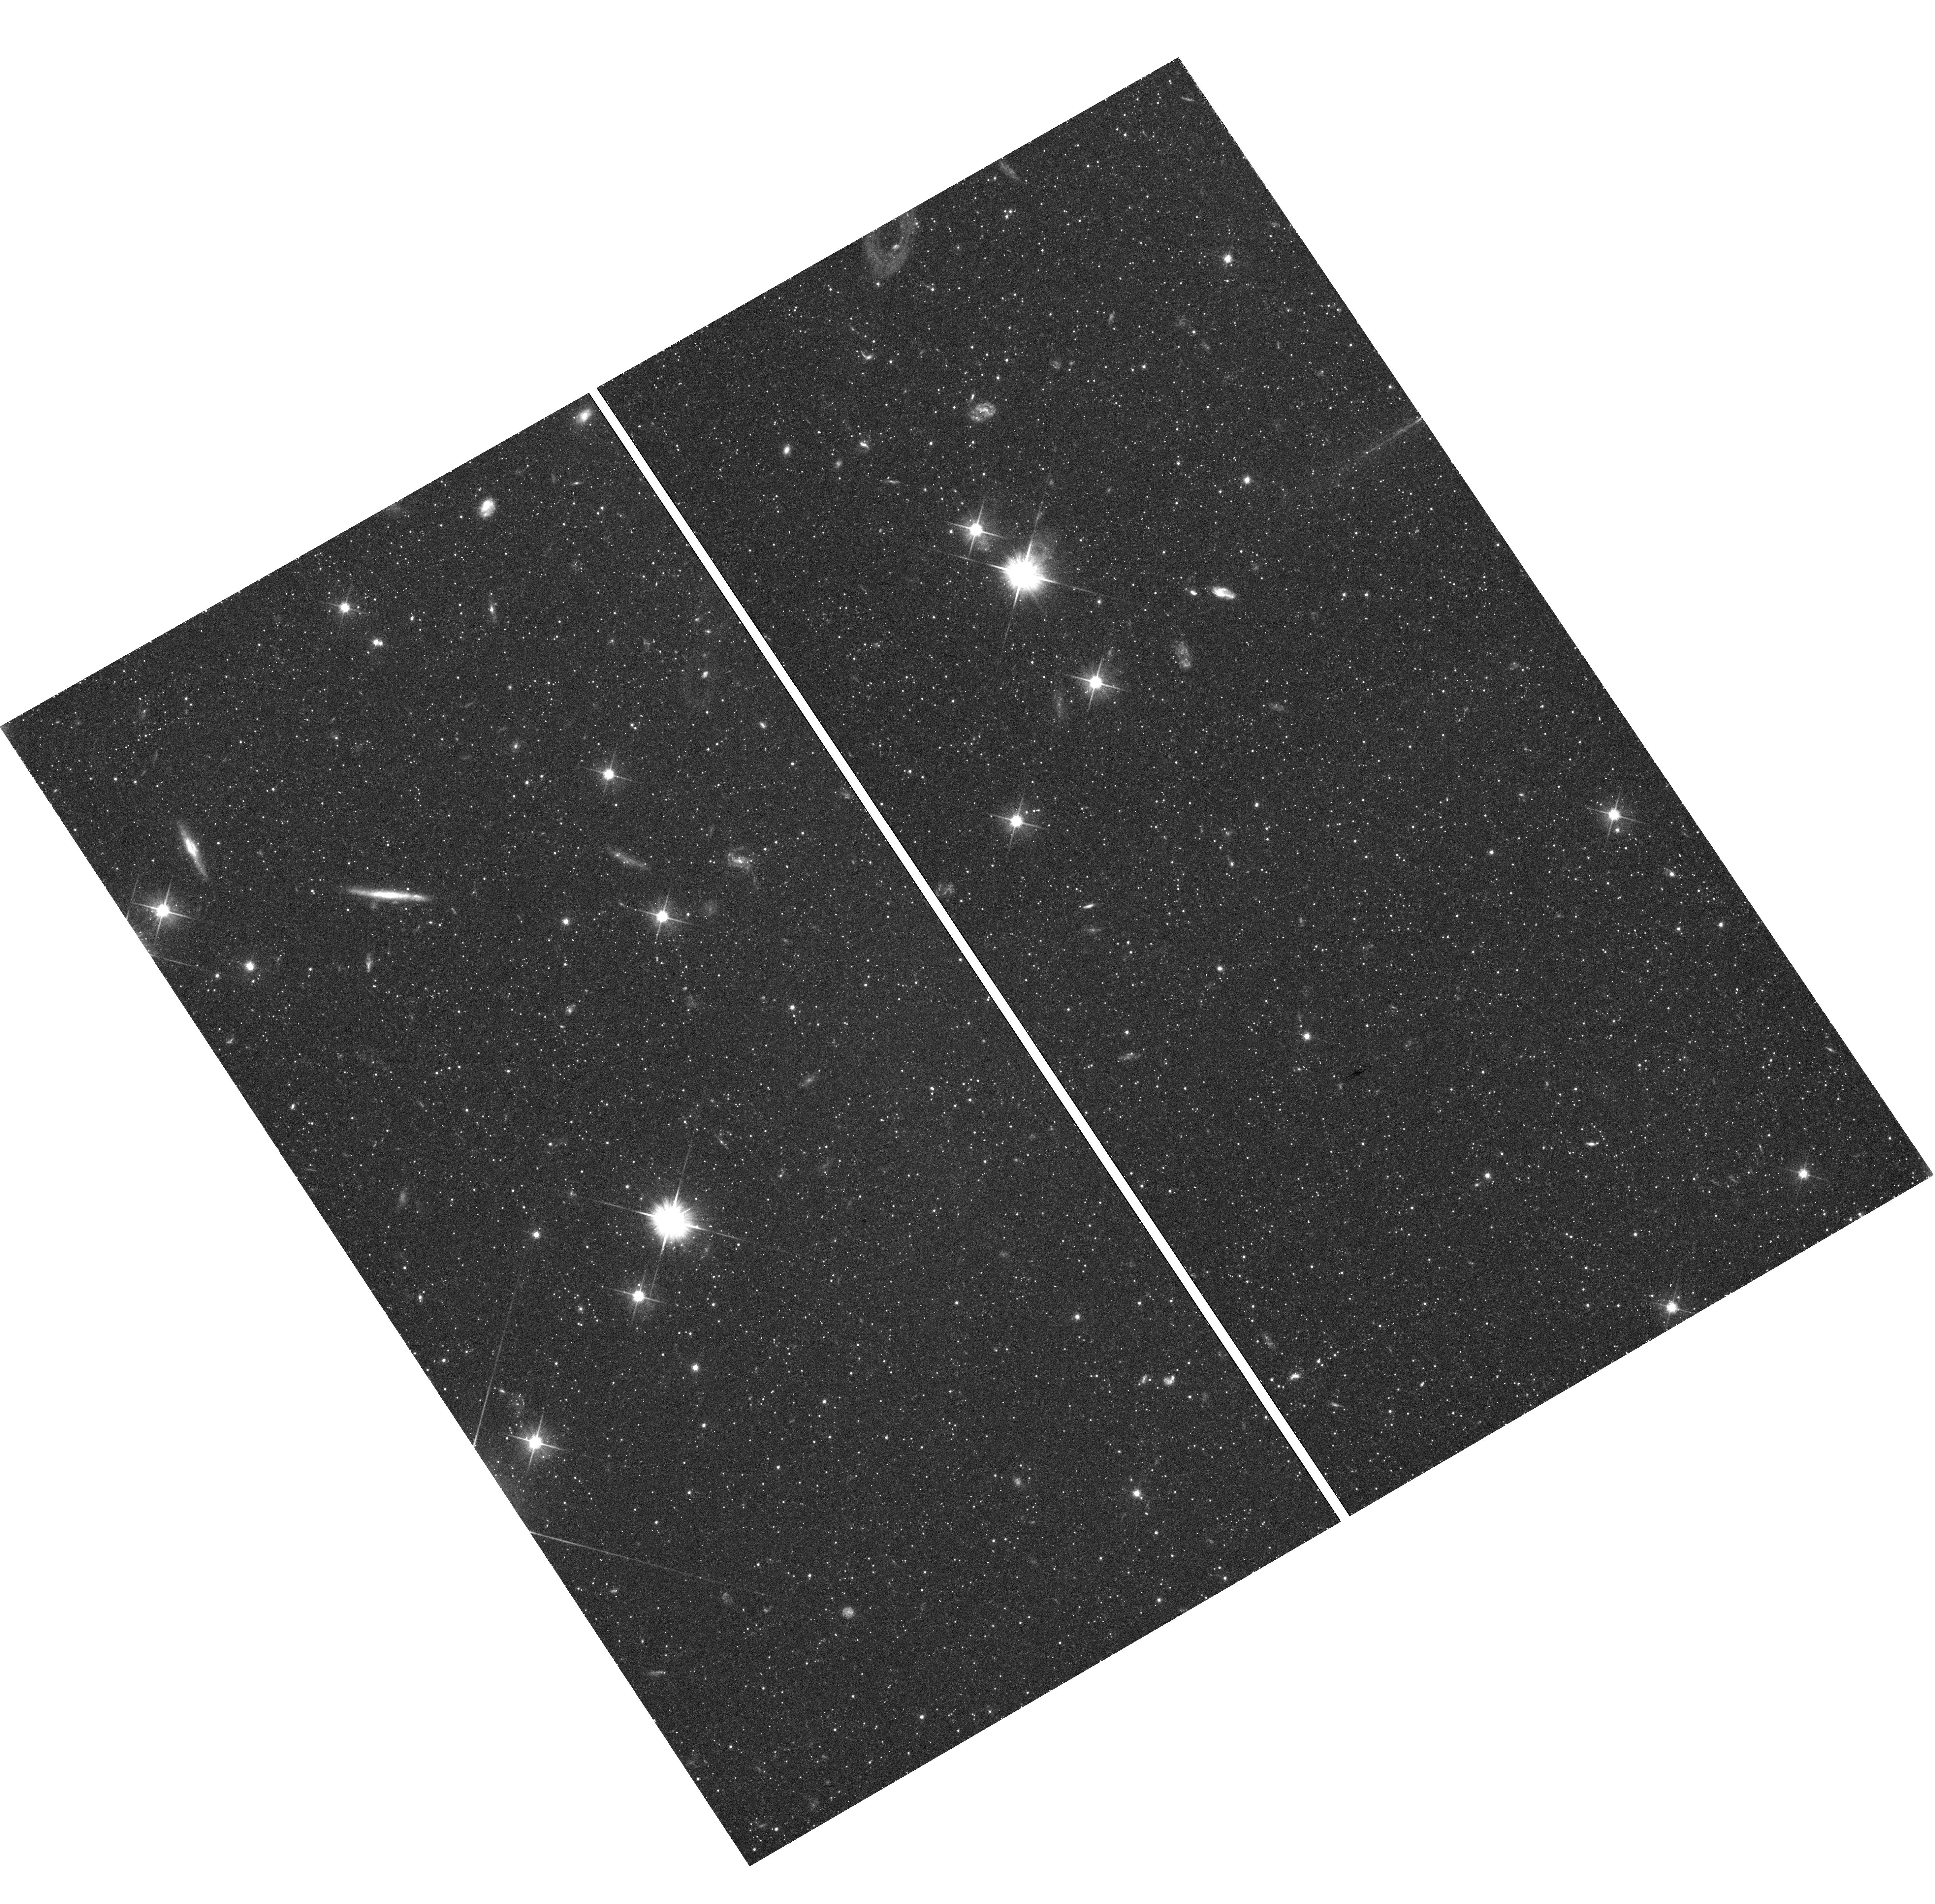
Target: field at RA 11.641°, Dec 40.660°
Instrument: WFC3/UVIS
Filter: F606W
Exposure: 44 min
Observation ID: hst_11684_04_wfc3_uvis_f606w_ib4404

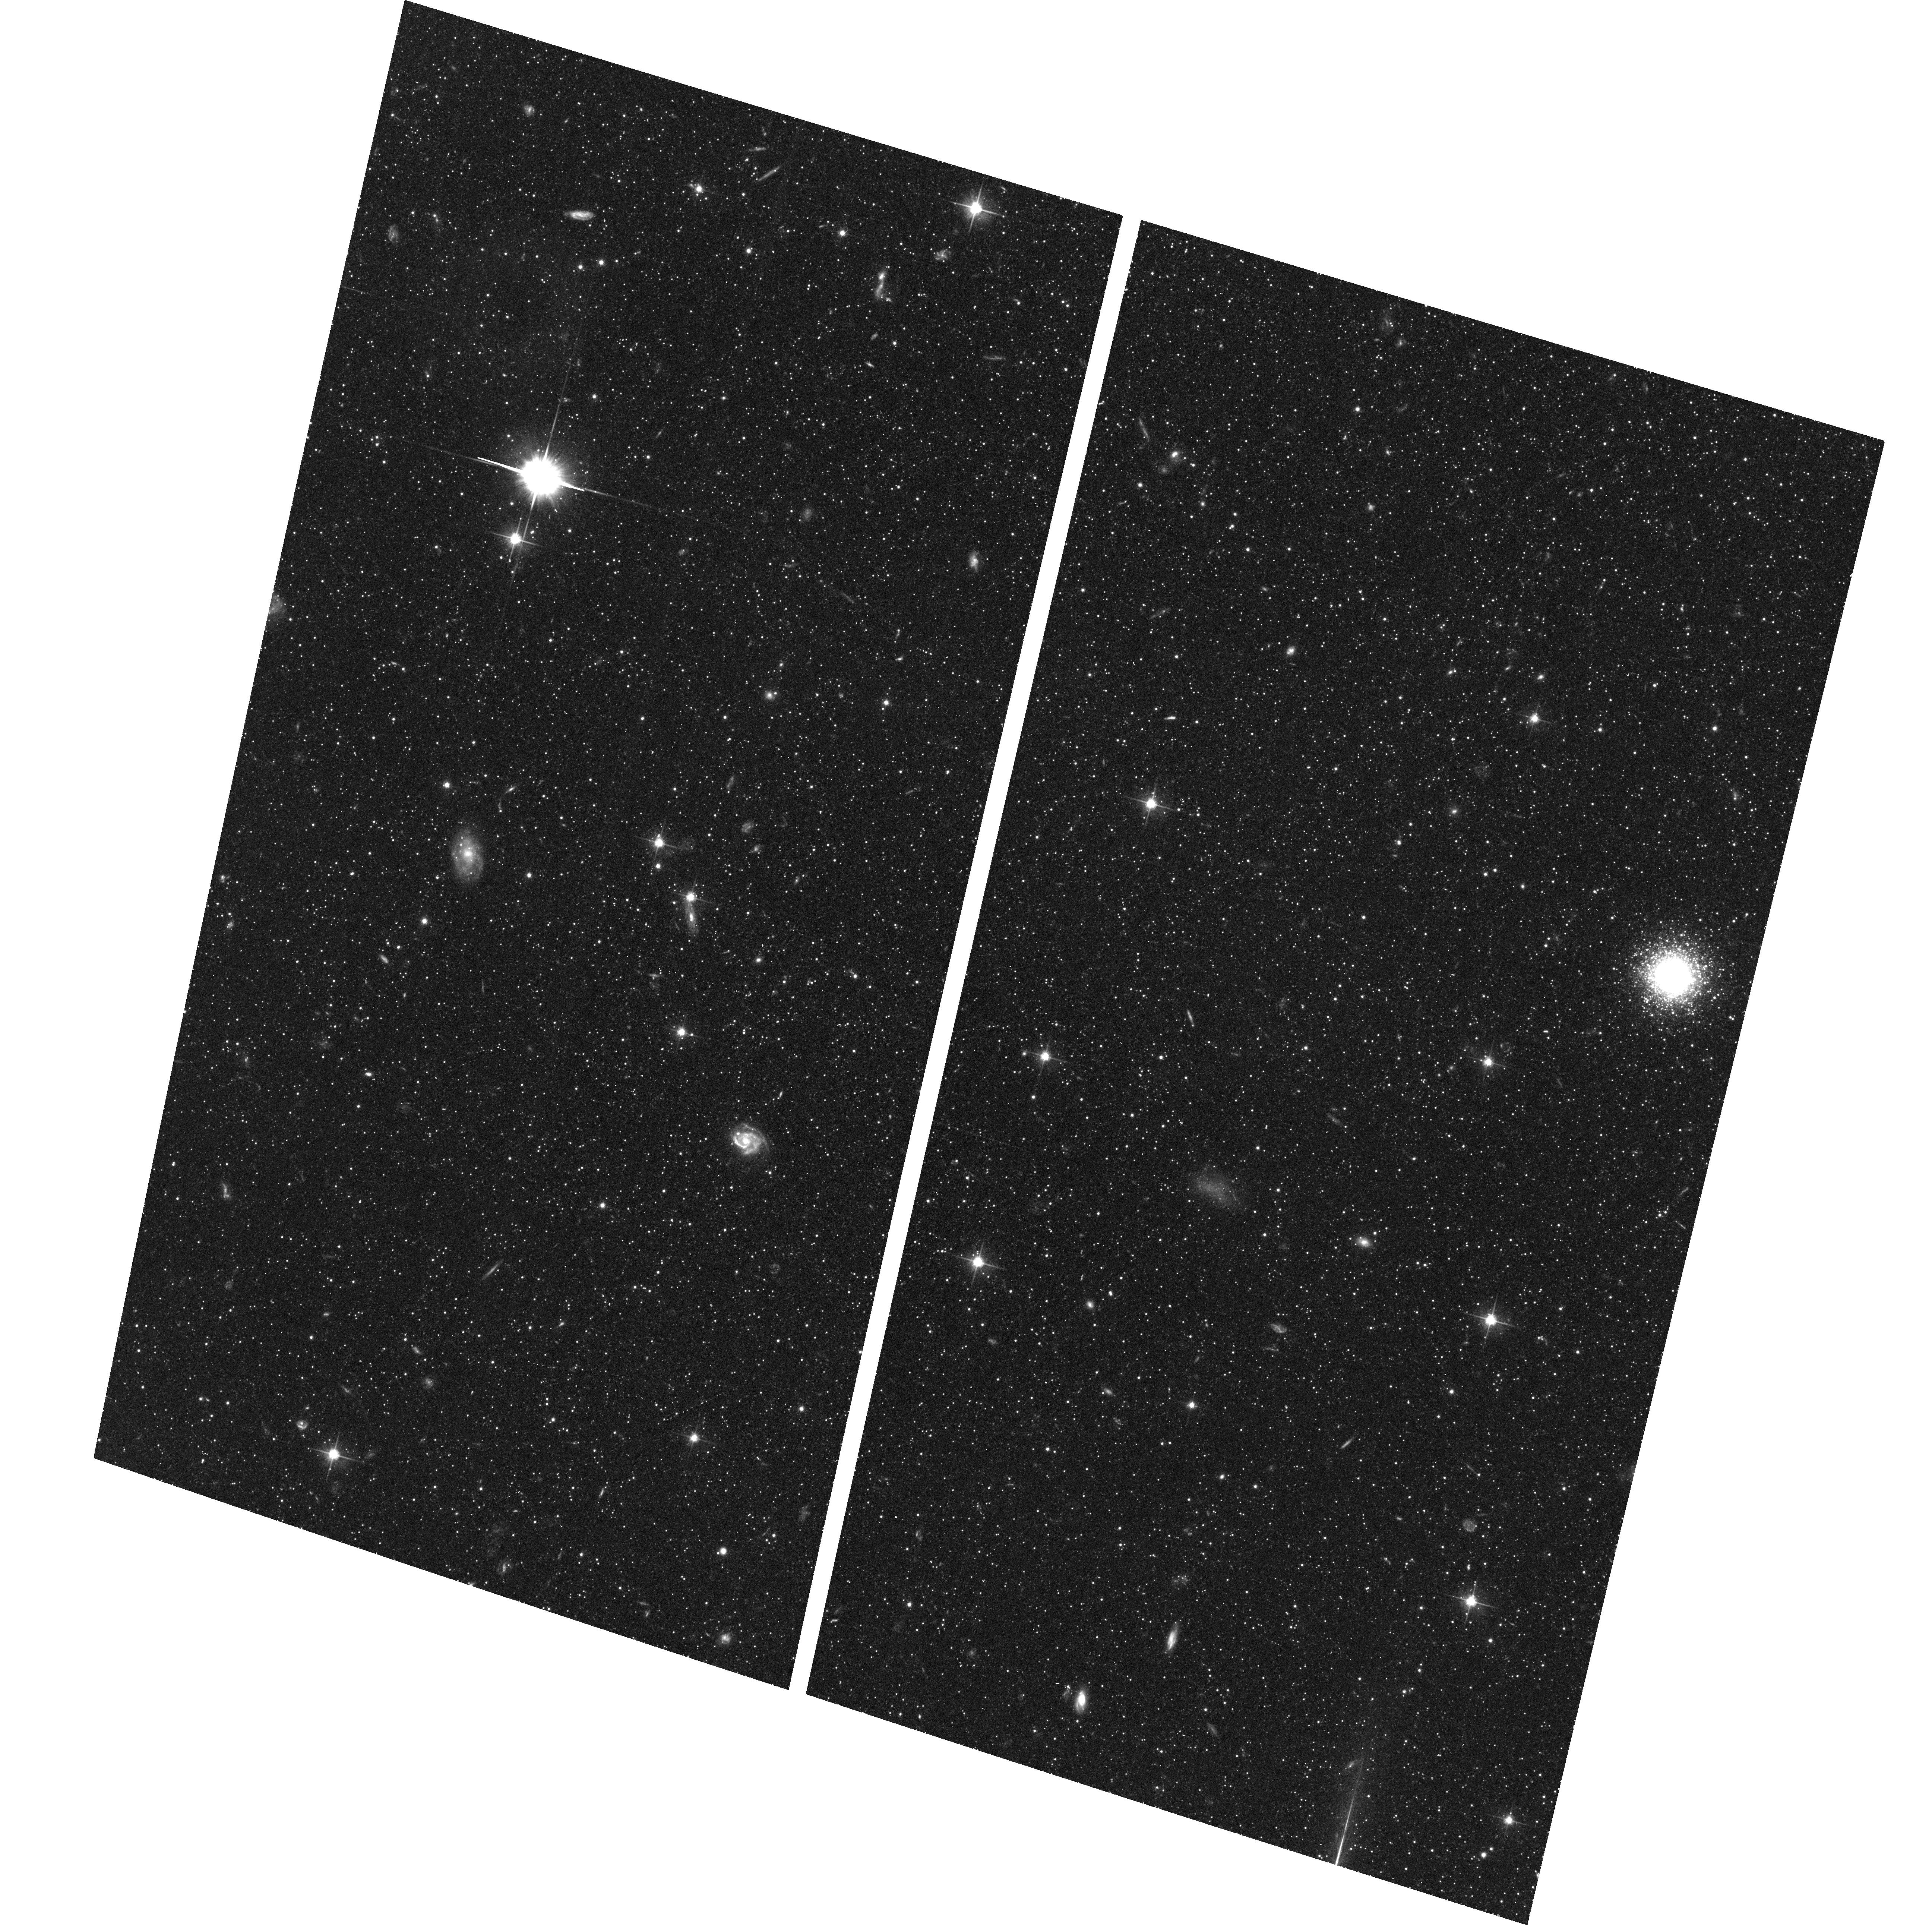
Target: M31-SPHEROID2
Instrument: ACS/WFC
Filter: F606W
Exposure: 43 min
Observation ID: hst_11684_04_acs_wfc_f606w_jb4404

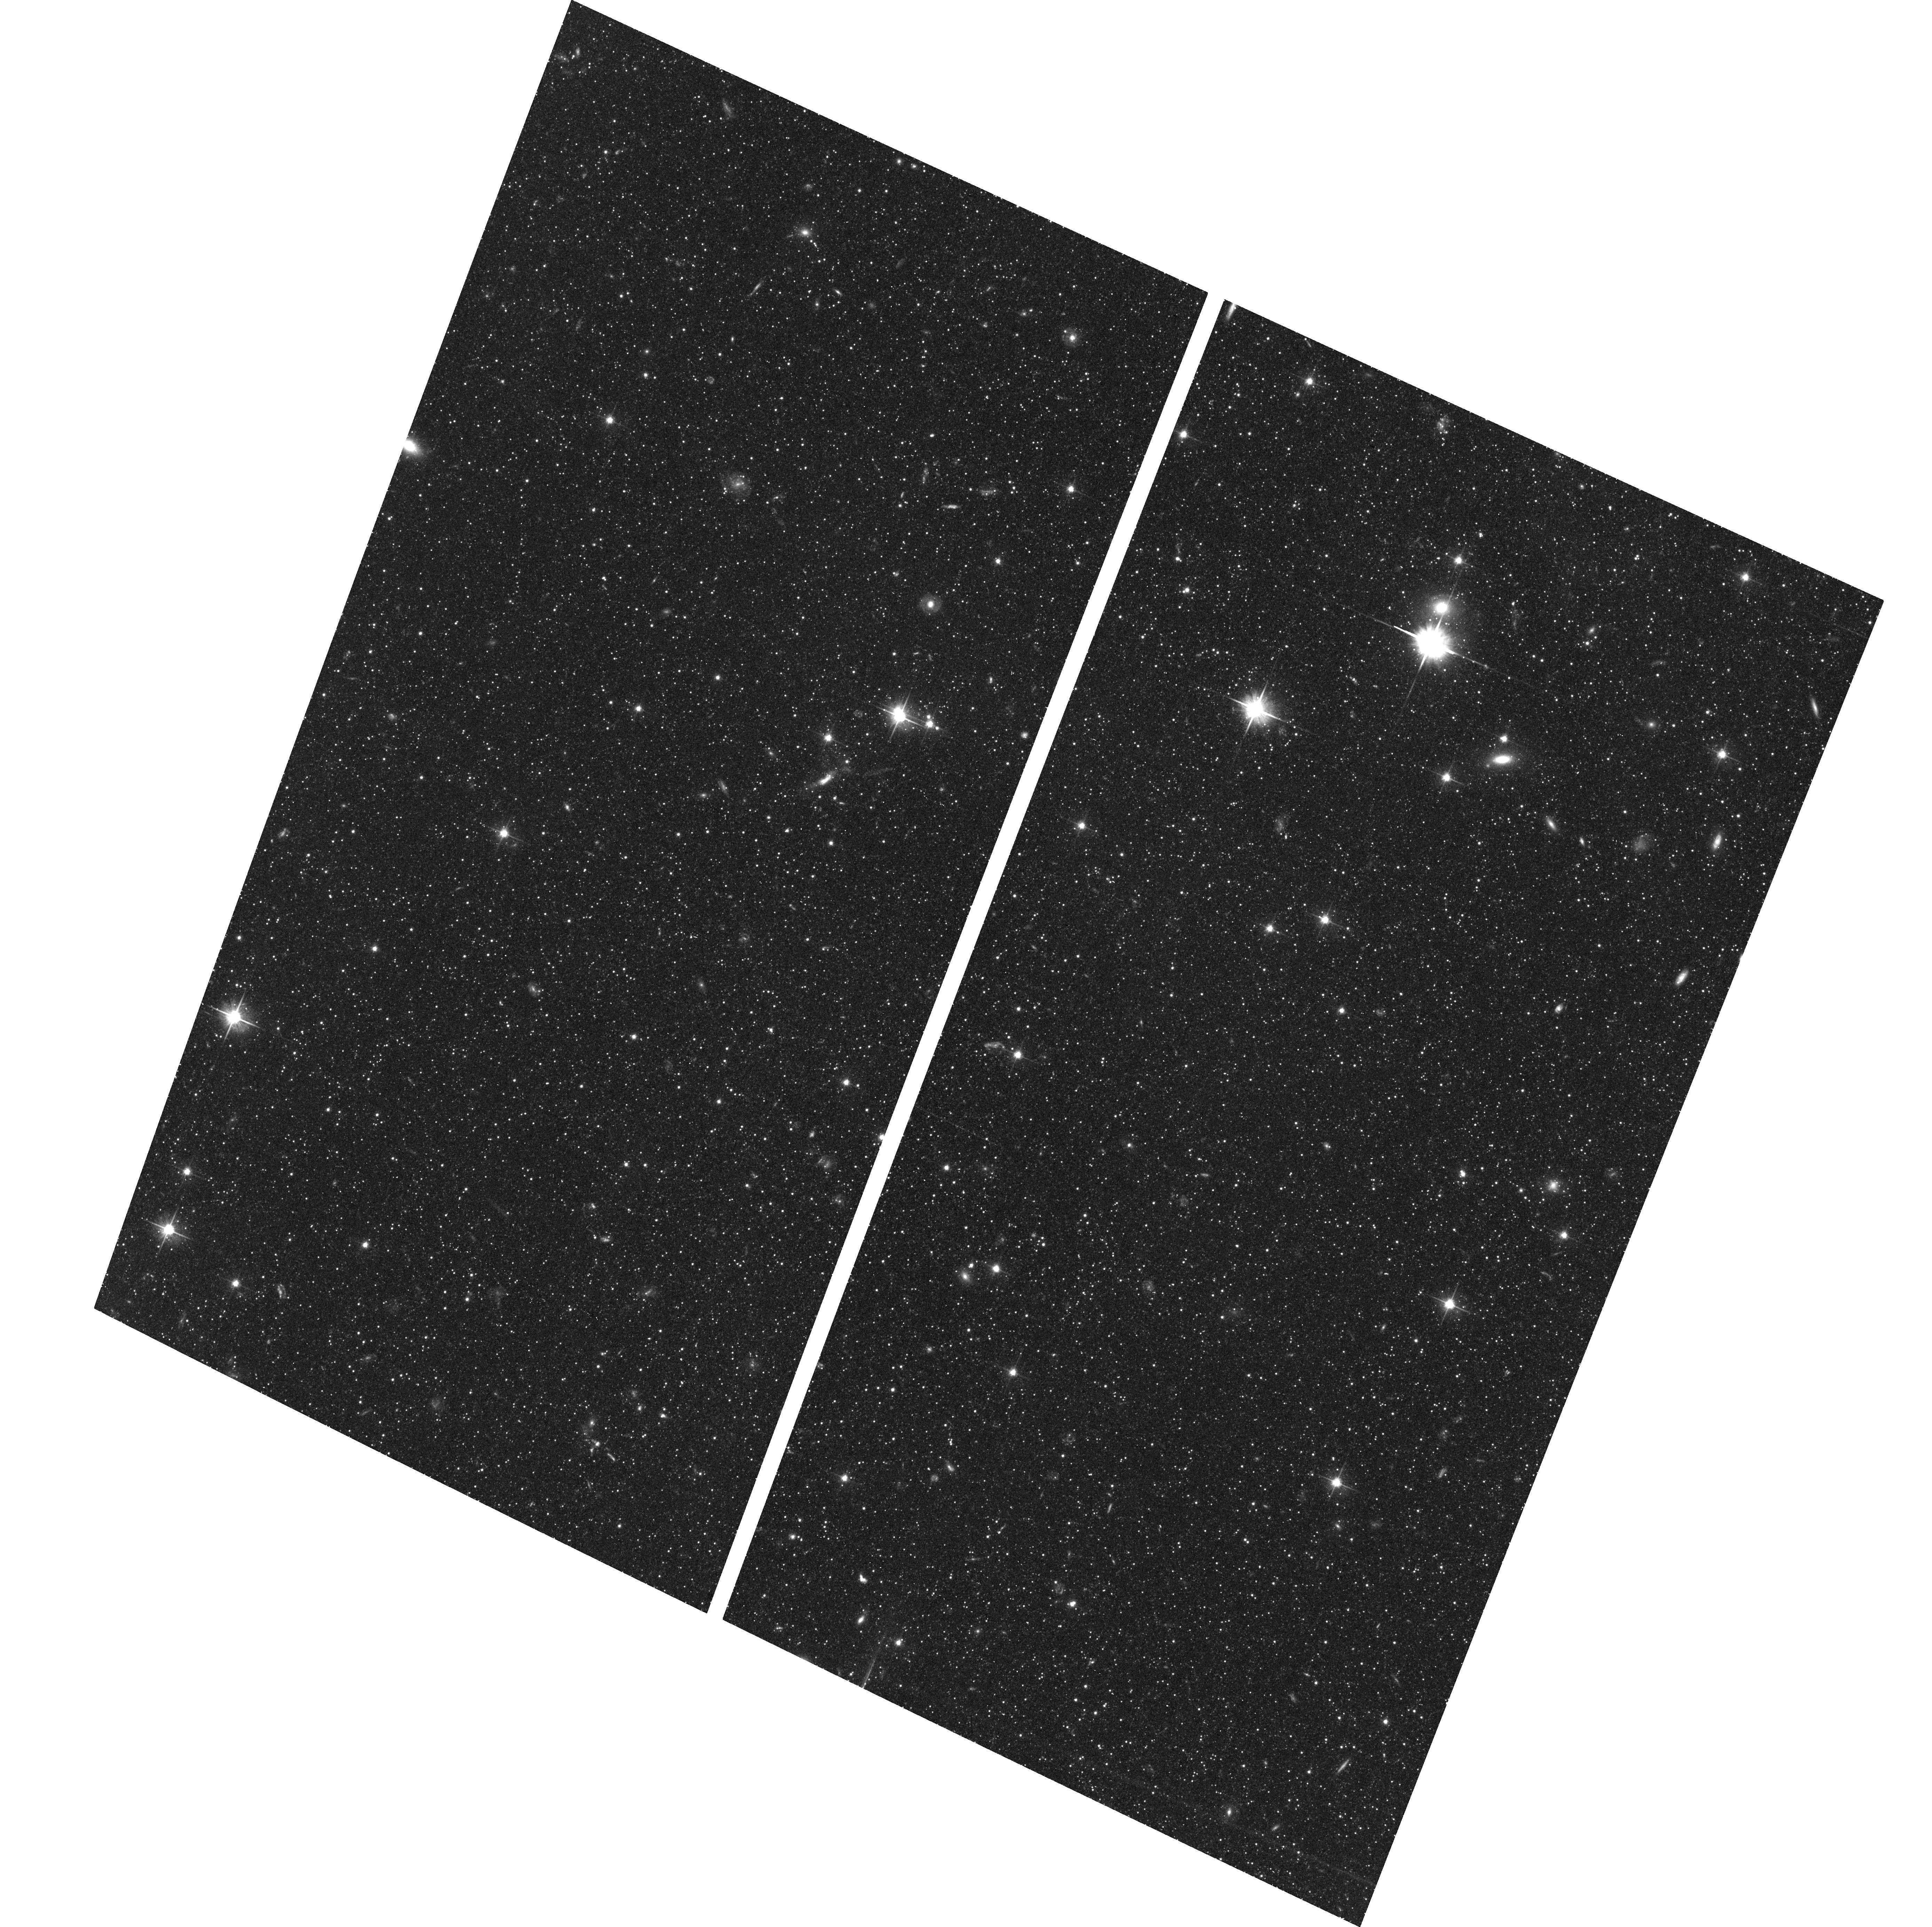
Target: M31-OUTERDISK2
Instrument: ACS/WFC
Filter: F606W
Exposure: 43 min
Observation ID: hst_11684_05_acs_wfc_f606w_jb4405

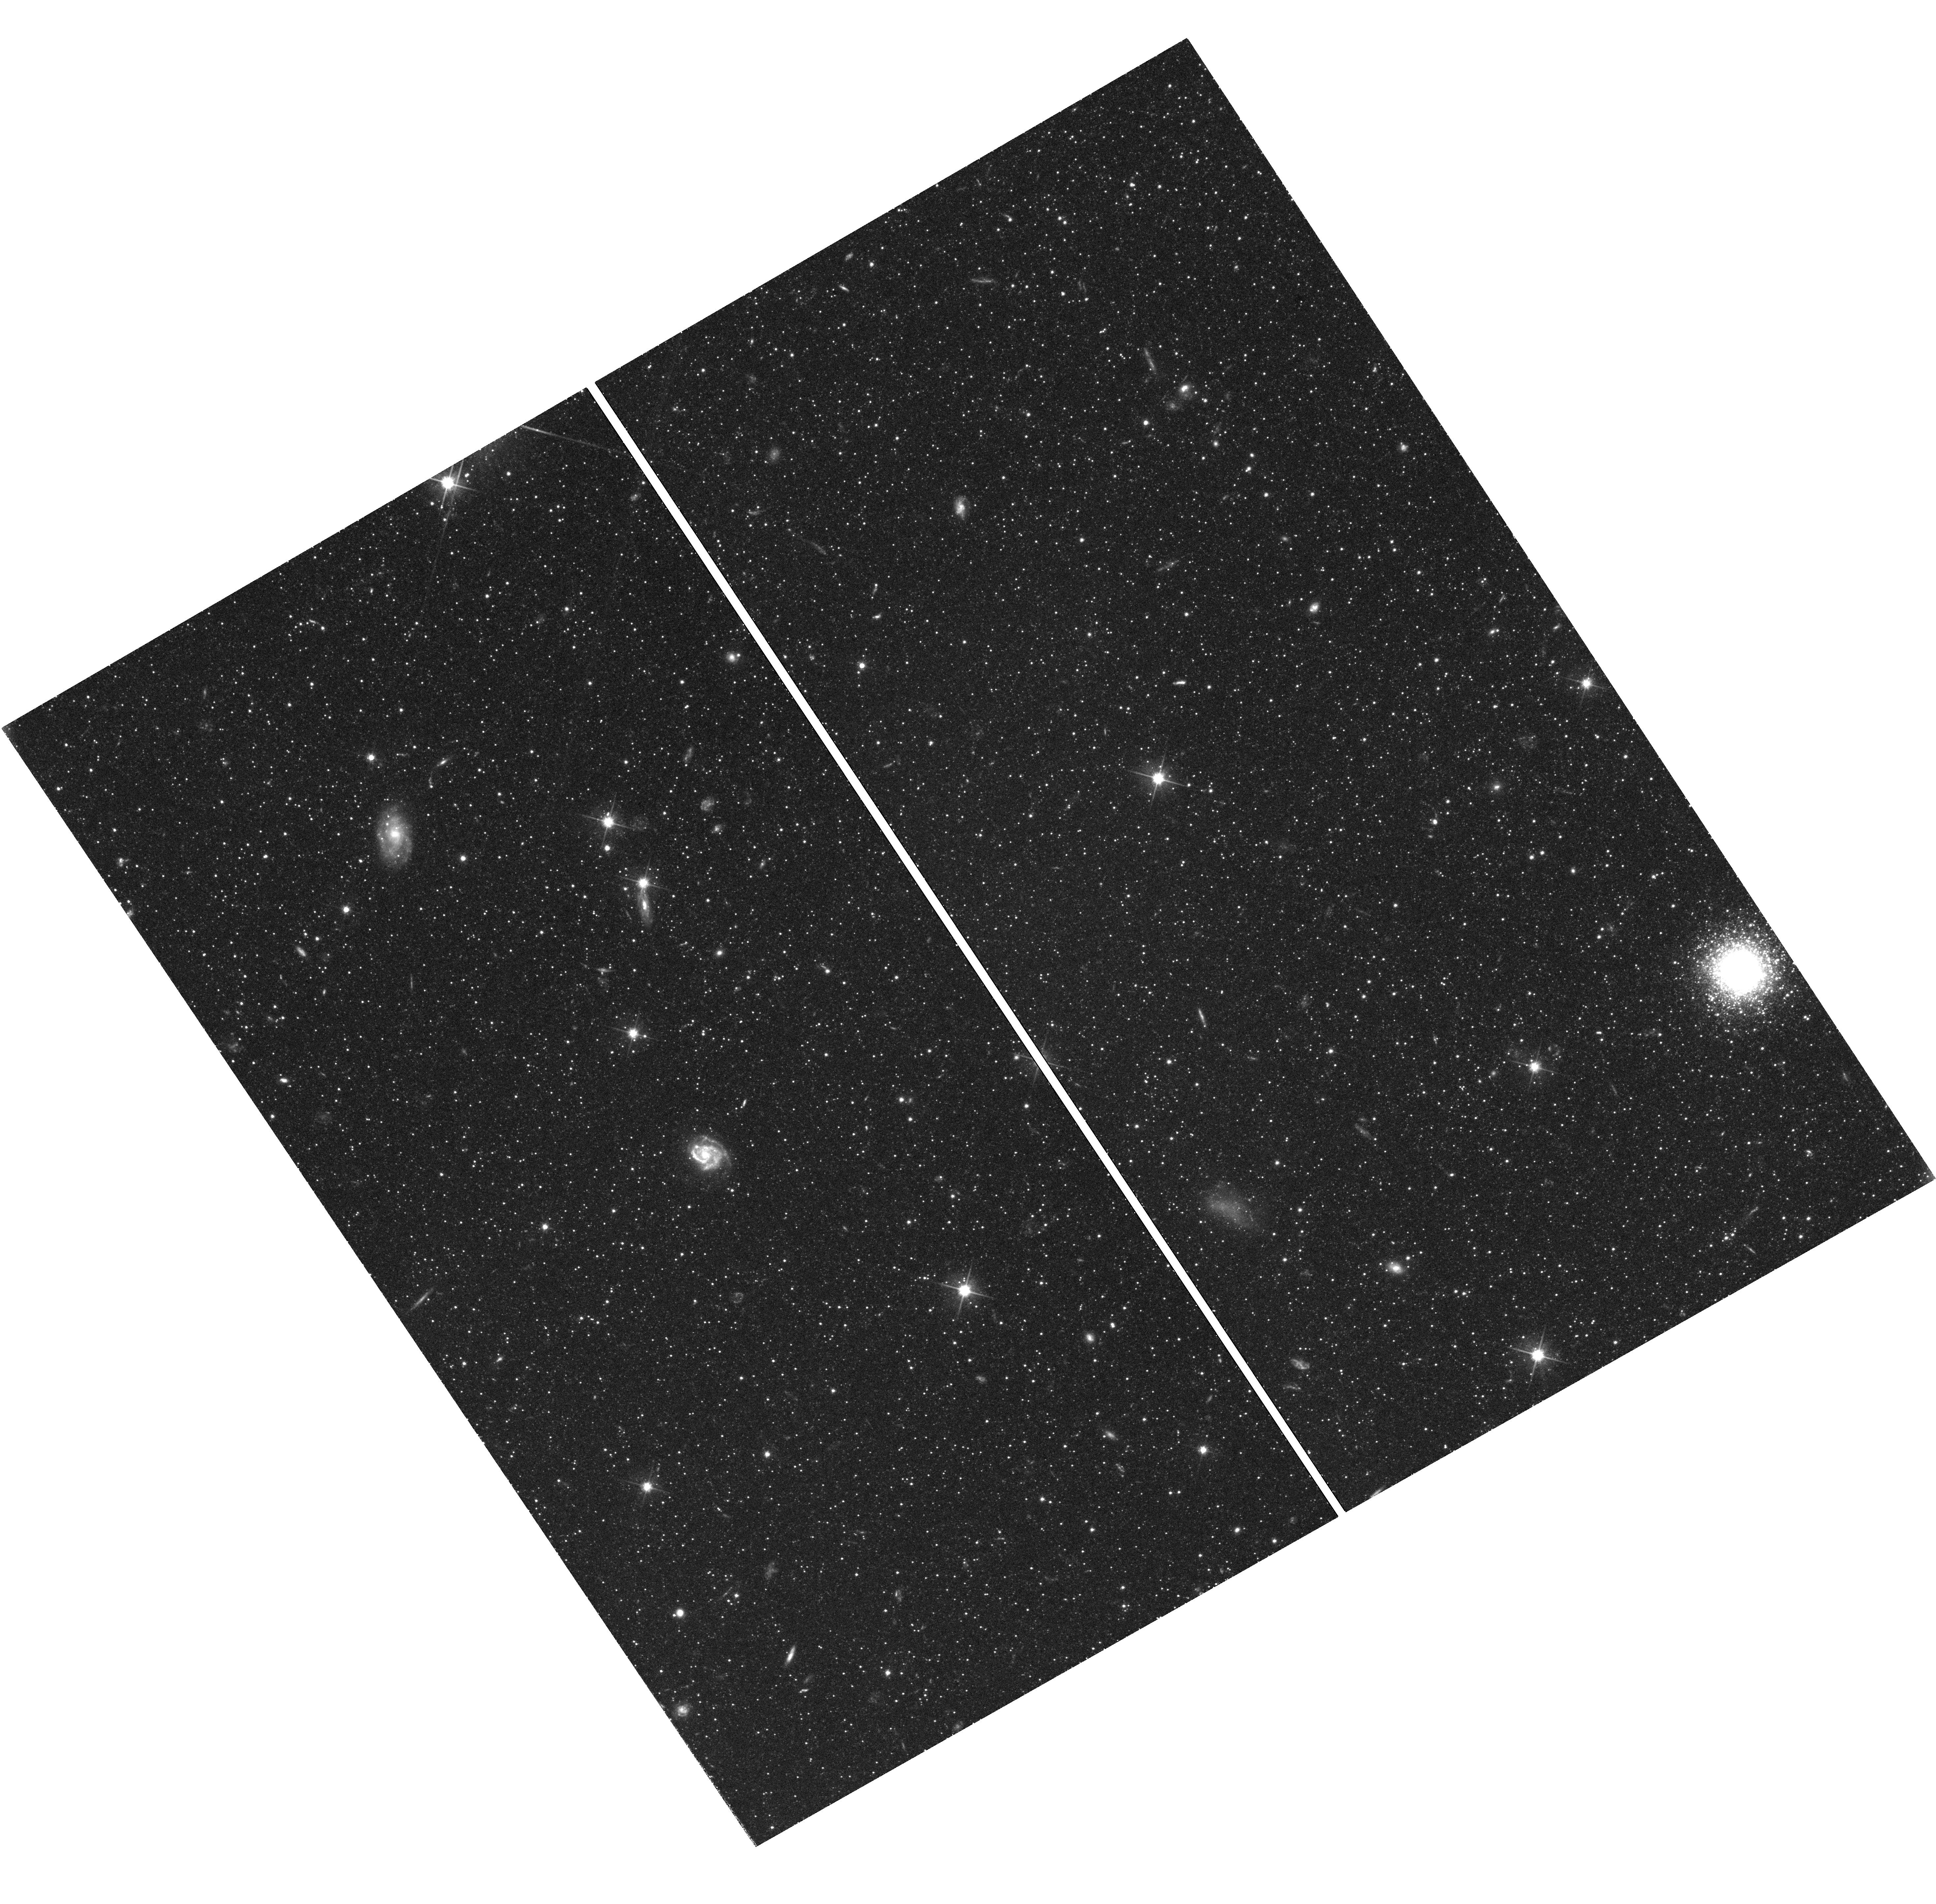
Target: M31-SPHEROID1
Instrument: WFC3/UVIS
Filter: F606W
Exposure: 1.6 h
Observation ID: hst_11684_01_wfc3_uvis_f606w_ib4401

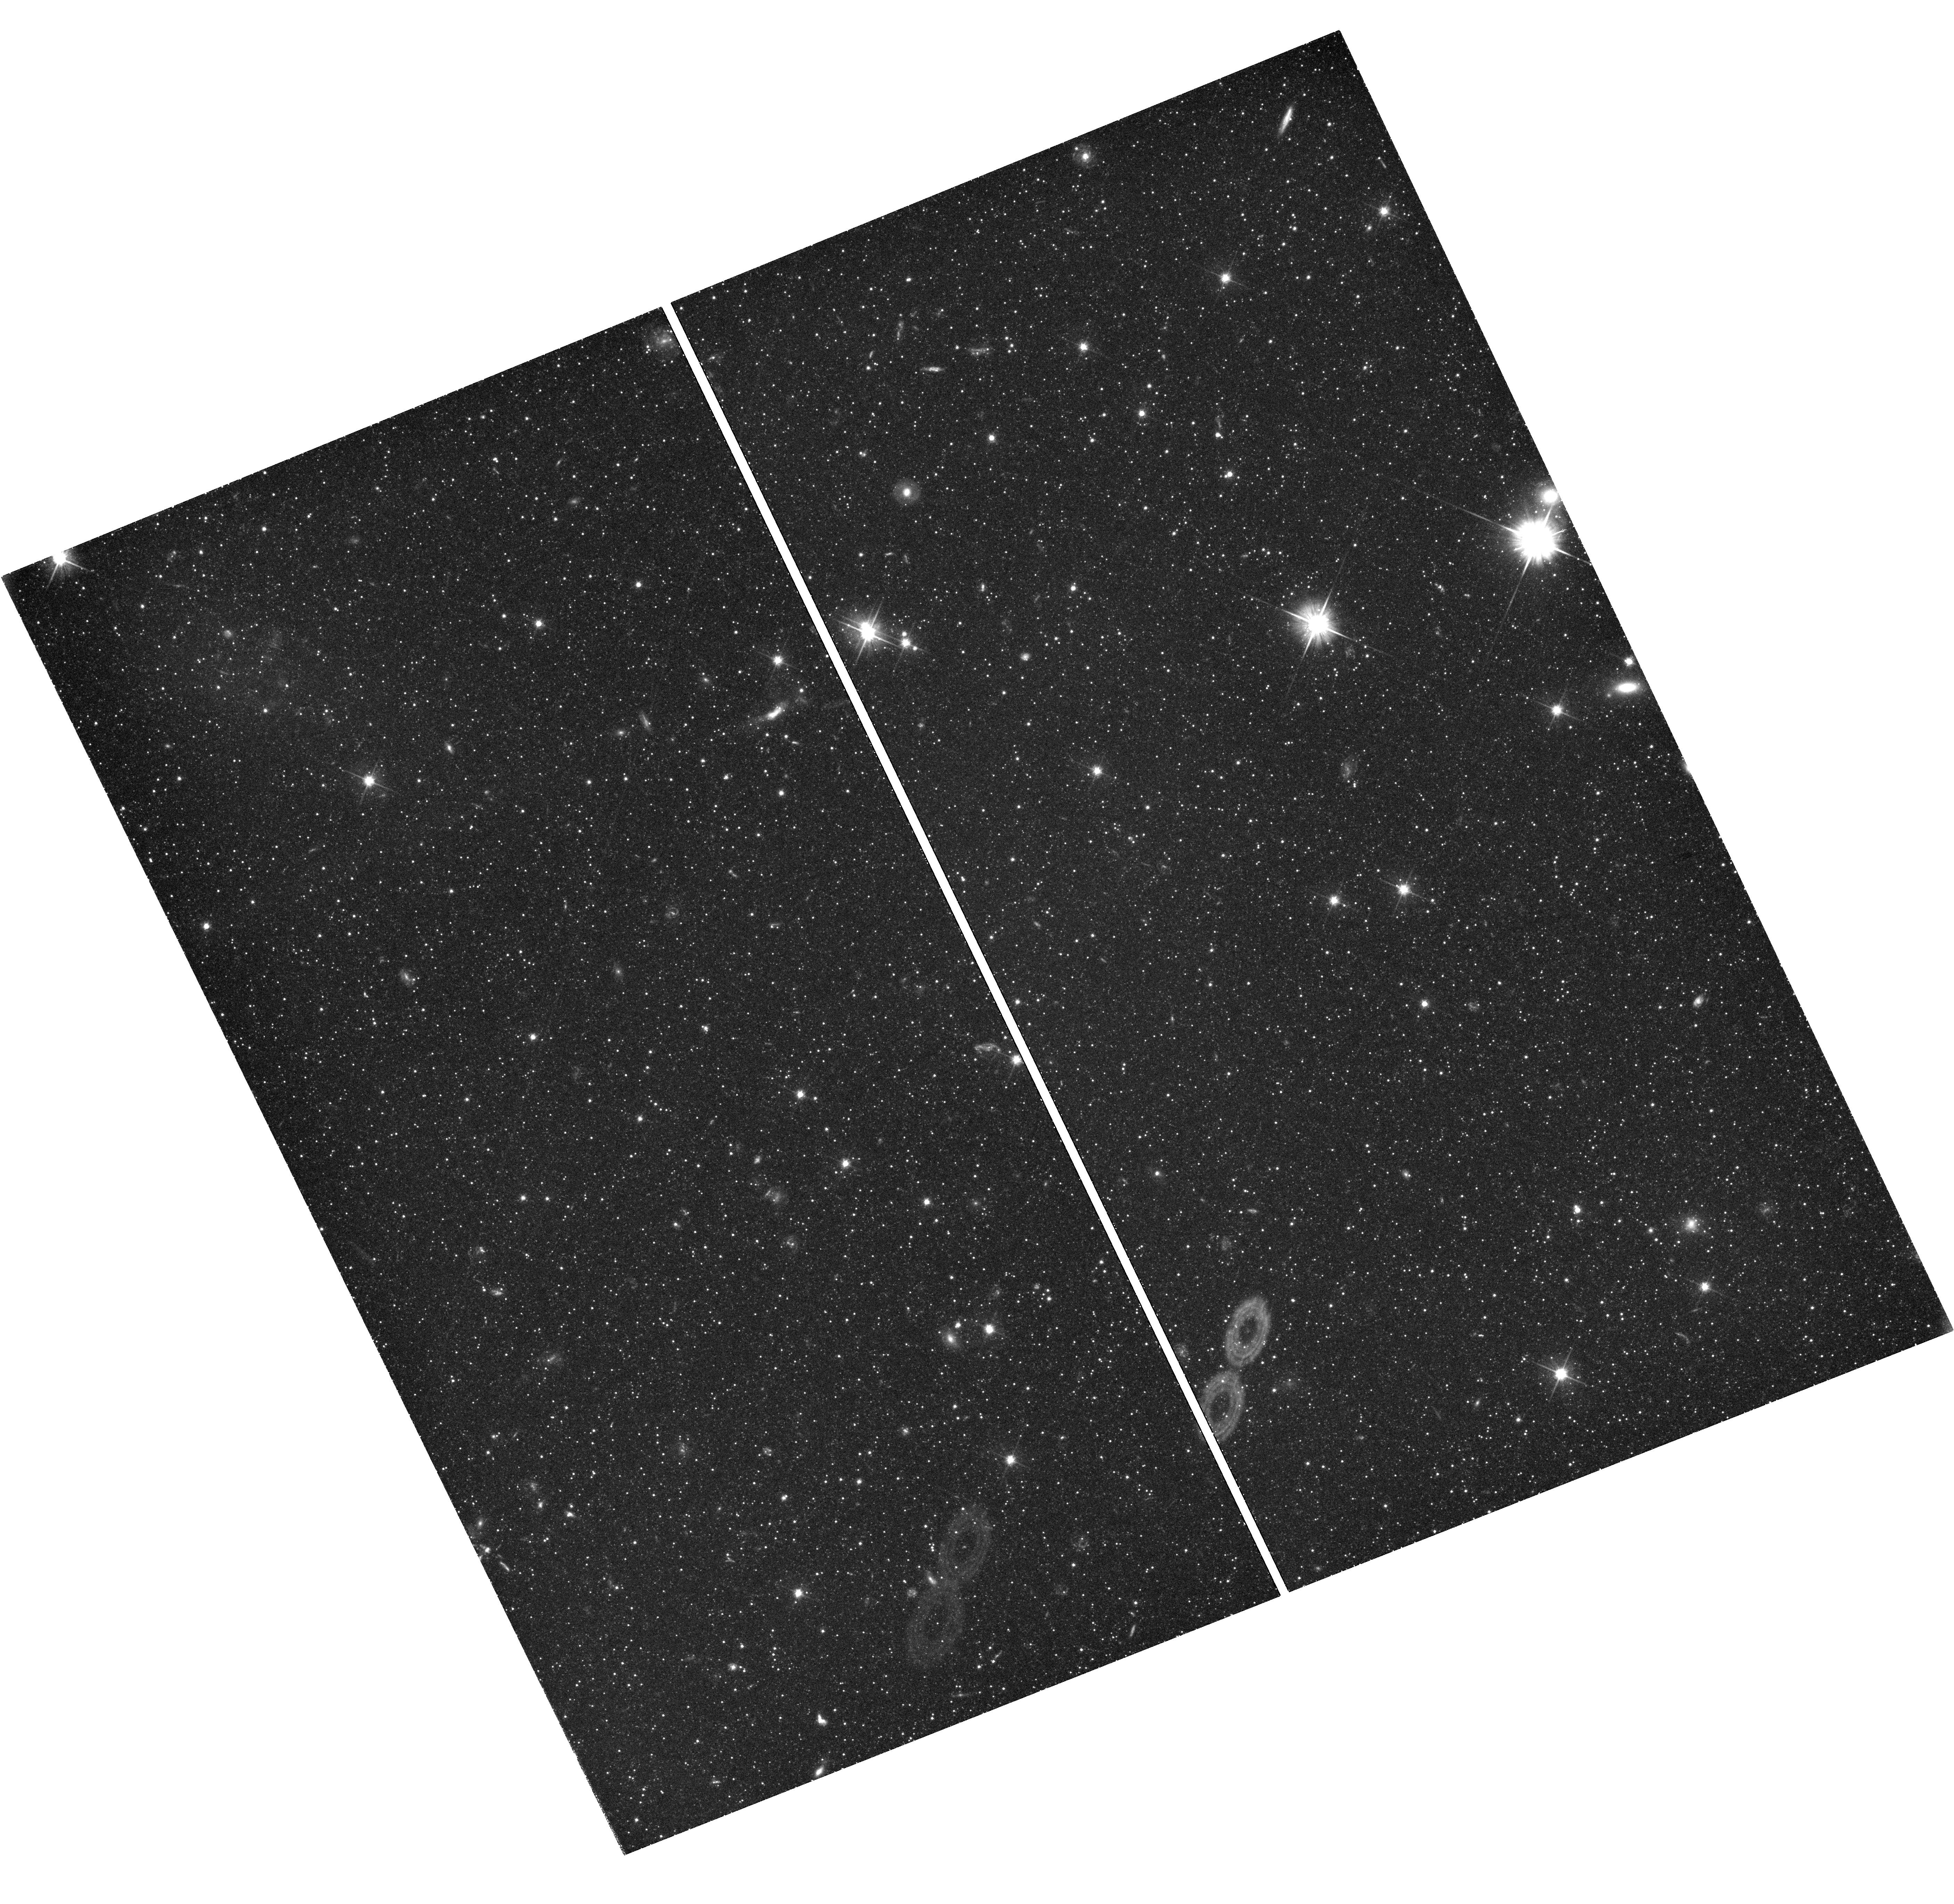
Target: M31-OUTERDISK1
Instrument: WFC3/UVIS
Filter: F606W
Exposure: 1.6 h
Observation ID: hst_11684_02_wfc3_uvis_f606w_ib4402

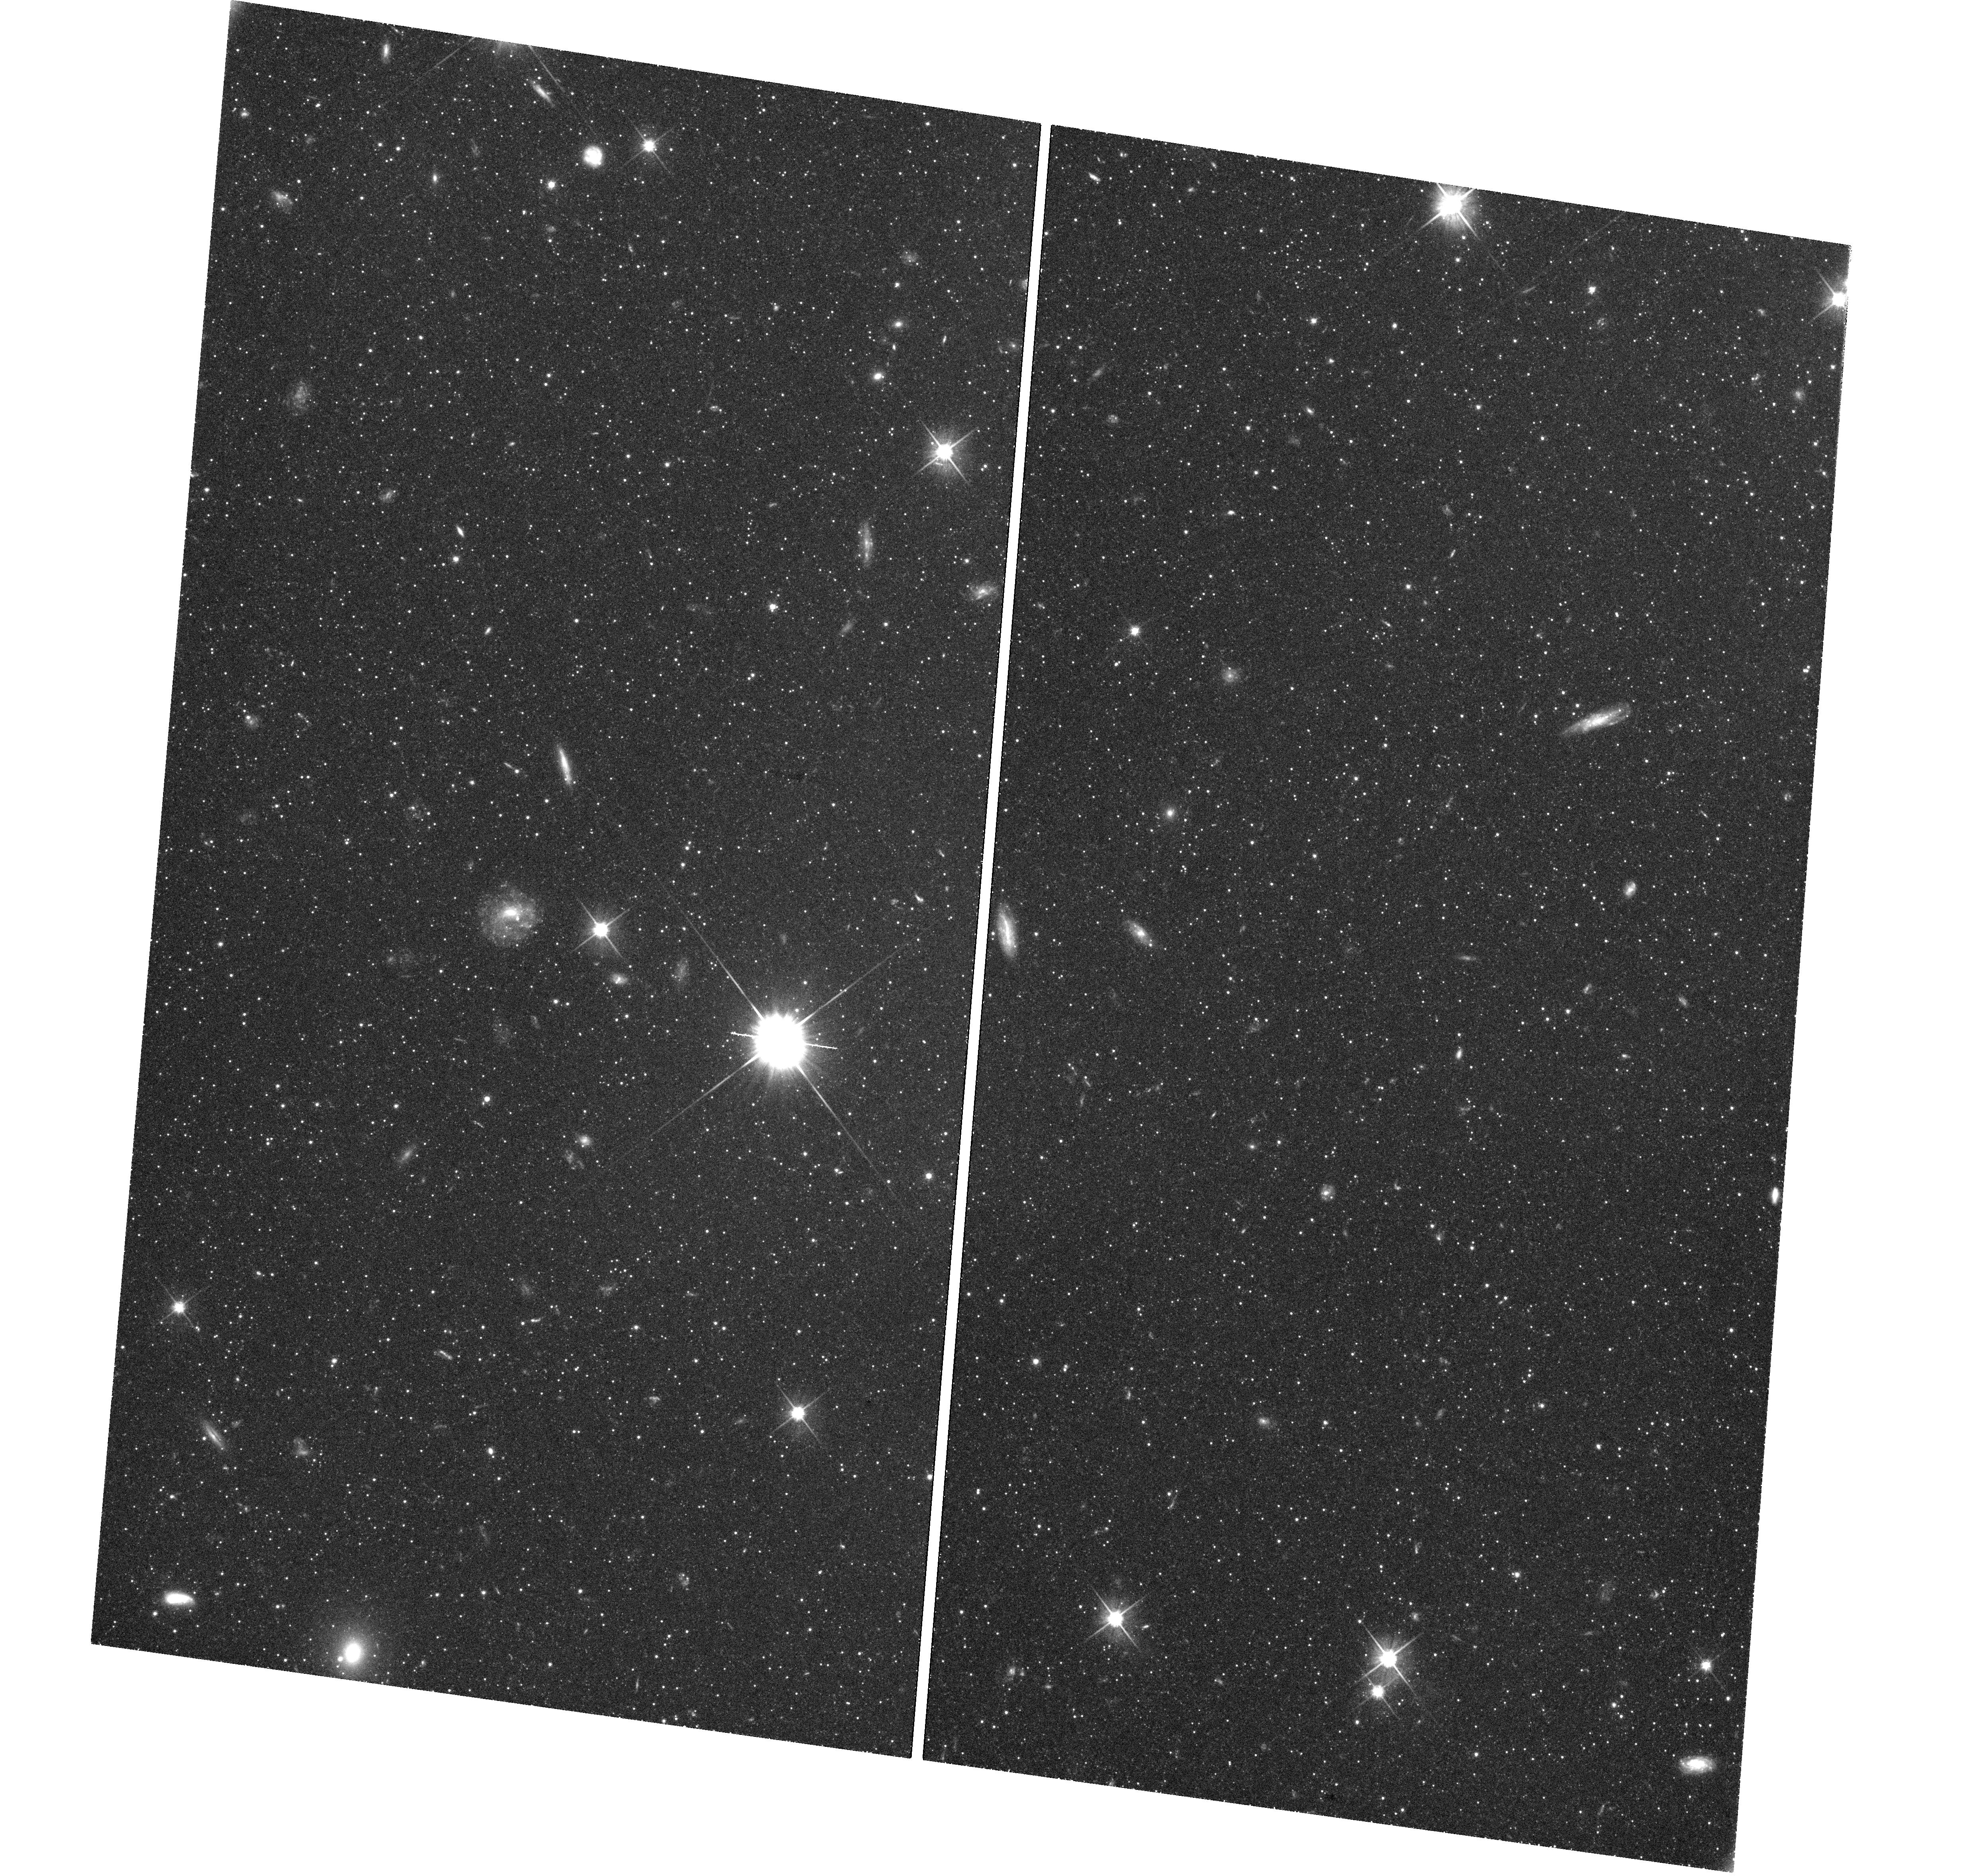
Target: M31-TIDALSTREAM1
Instrument: WFC3/UVIS
Filter: F606W
Exposure: 1.6 h
Observation ID: hst_11684_03_wfc3_uvis_f606w_ib4403

The First Proper Motion Measurement for M31: Dynamics and Mass of the Local Group (PI: van der Marel, Roeland P.)

We will perform observations to determine the proper motion of the Andromeda galaxy M31, which has been sought for almost a century without success. While challenging, this measurement has now become possible due to the availability of existing deep ACS/WFC images of several M31 fields. The requested second epoch images will yield the average shift of the M31 stars with respect to compact galaxies in the background. Our observing strategy uses six different fields (three primary and three coordinated parallel) with two different instruments (ACS and WFC3) to provide a maximum handle on possible systematic effects. The expected result will be sufficiently accurate to: (a) discriminate between different histories for the dynamics of the Local Group; (b) constrain the mass distribution of the Local Group; (c) determine the details of the expected future merger between M31 and the Milky Way; (d) infer the past interaction history between M31 and M33; (e) constrain the internal proper motion kinematics of the M31 spheroid, outer disk, and tidal stream; and (f) obtain a pilot estimate of the M31 distance through the method of rotational parallax.